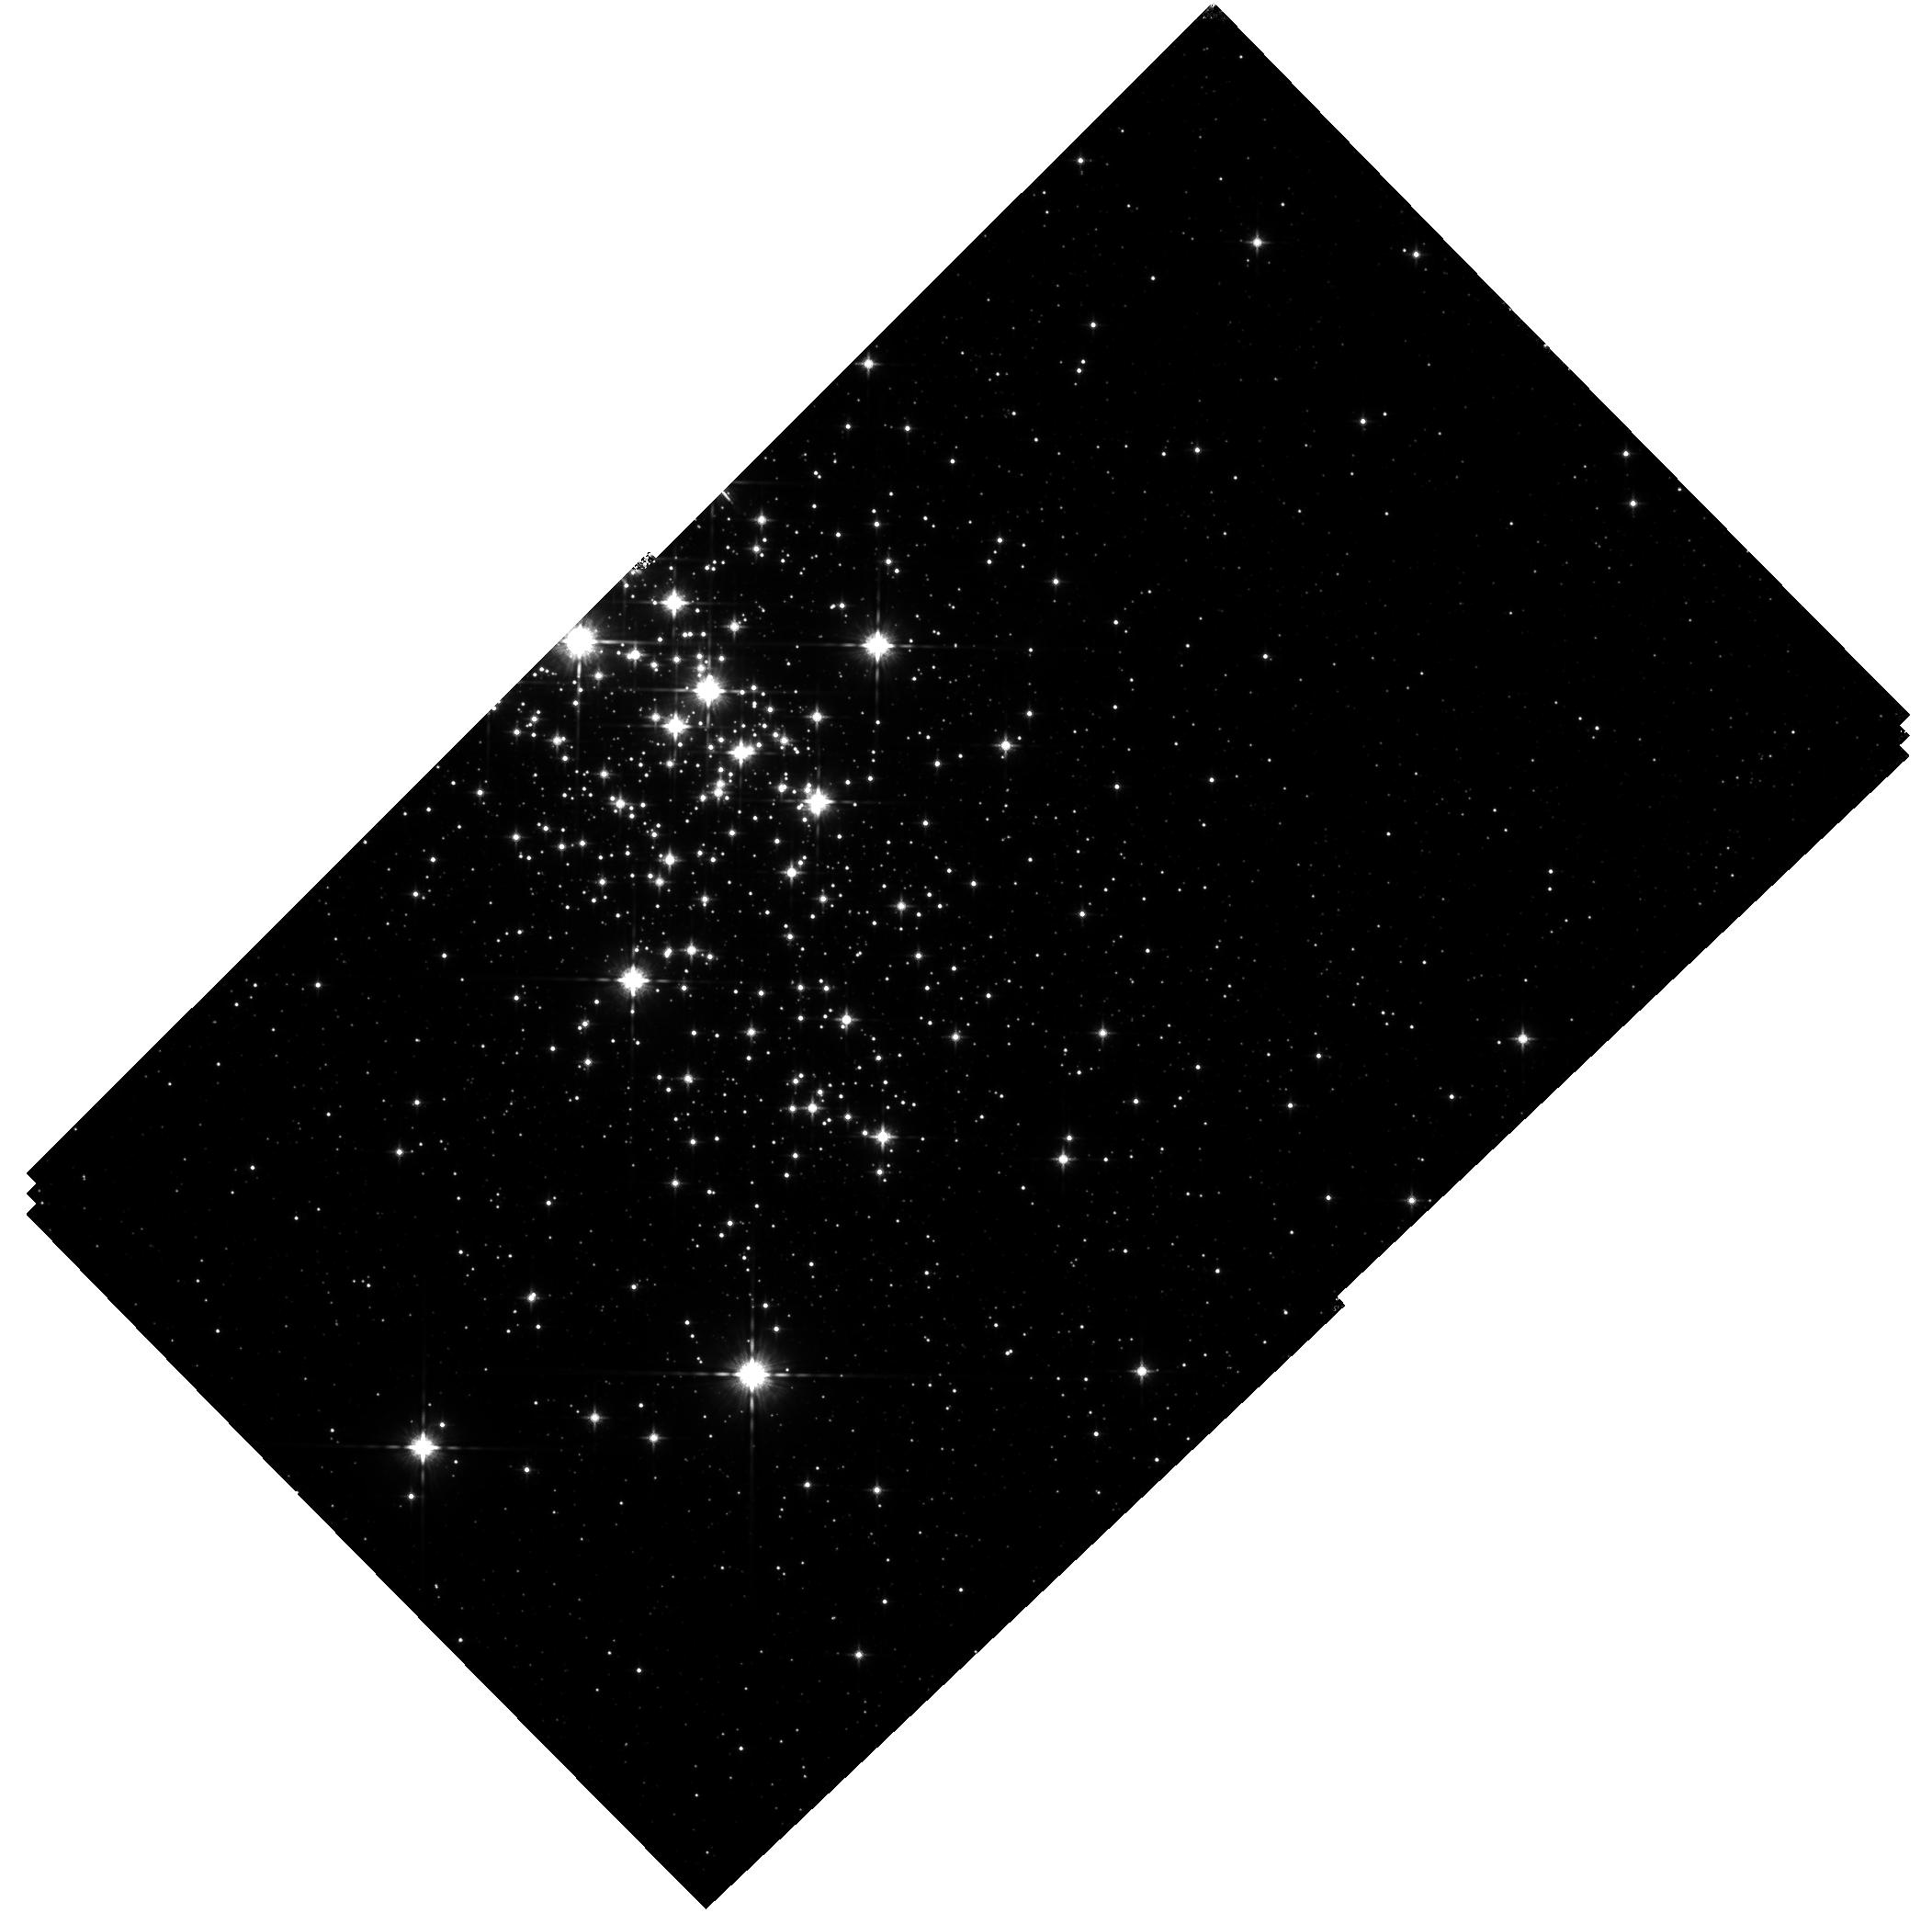
Target: CL-WESTERLUND1
Instrument: WFC3/IR
Filter: F125W
Exposure: 41 min
Observation ID: hst_11708_02_wfc3_ir_f125w_ib5w02

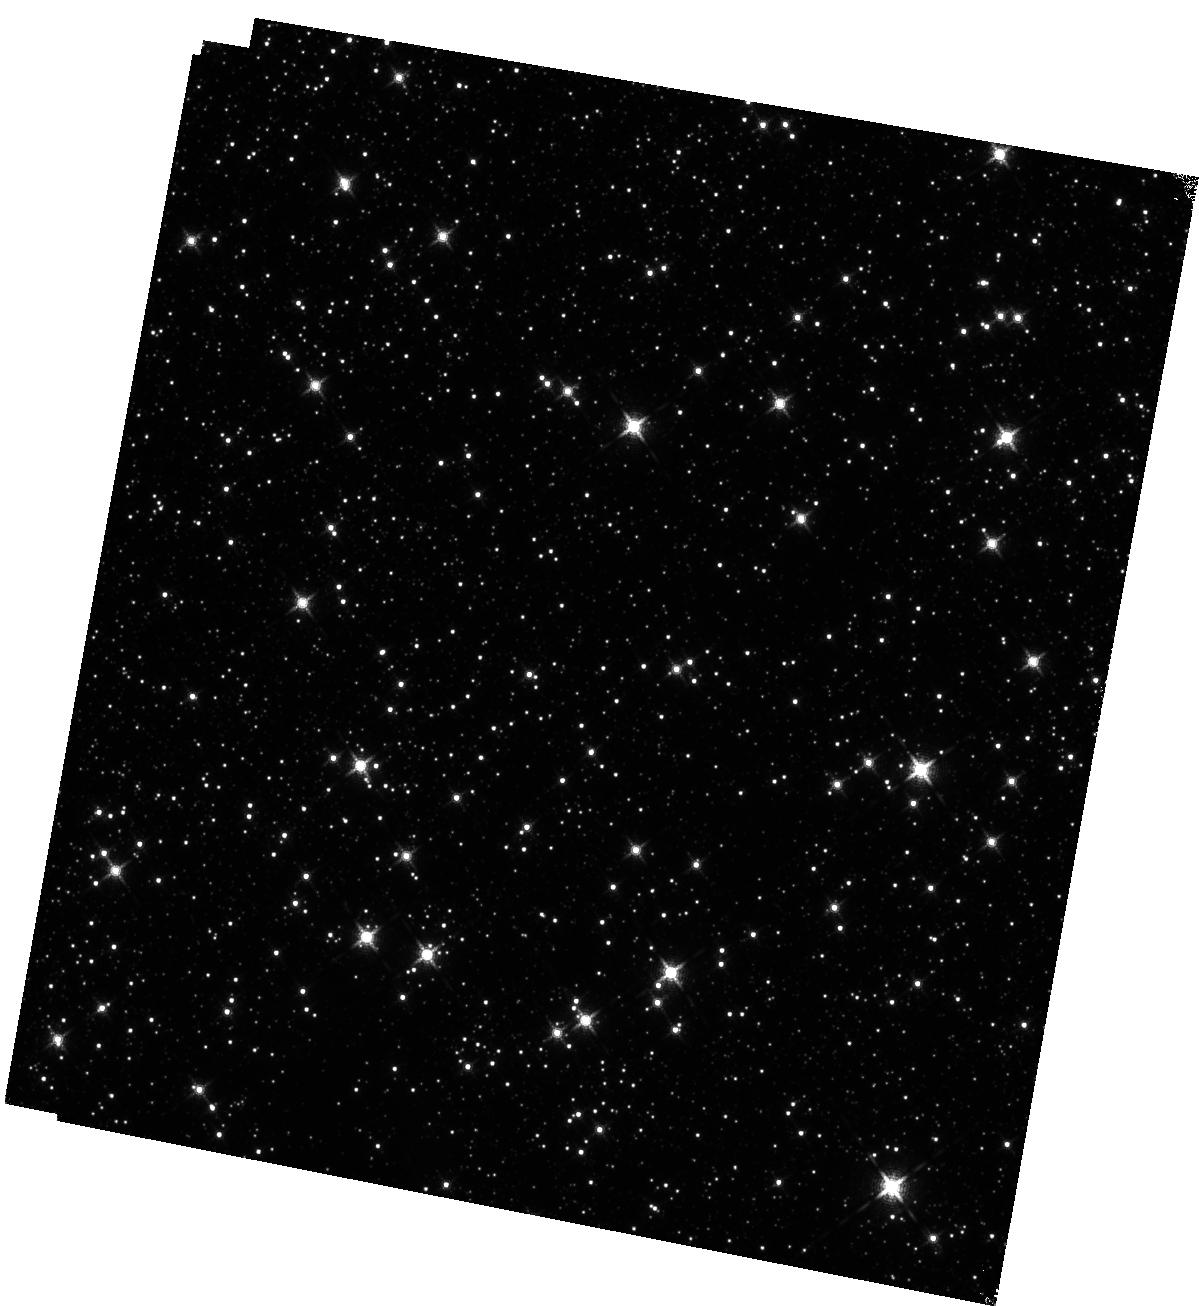
Target: WESTERLUND1-FIELD
Instrument: WFC3/IR
Filter: F139M
Exposure: 1.7 h
Observation ID: hst_11708_01_wfc3_ir_f139m_ib5w01

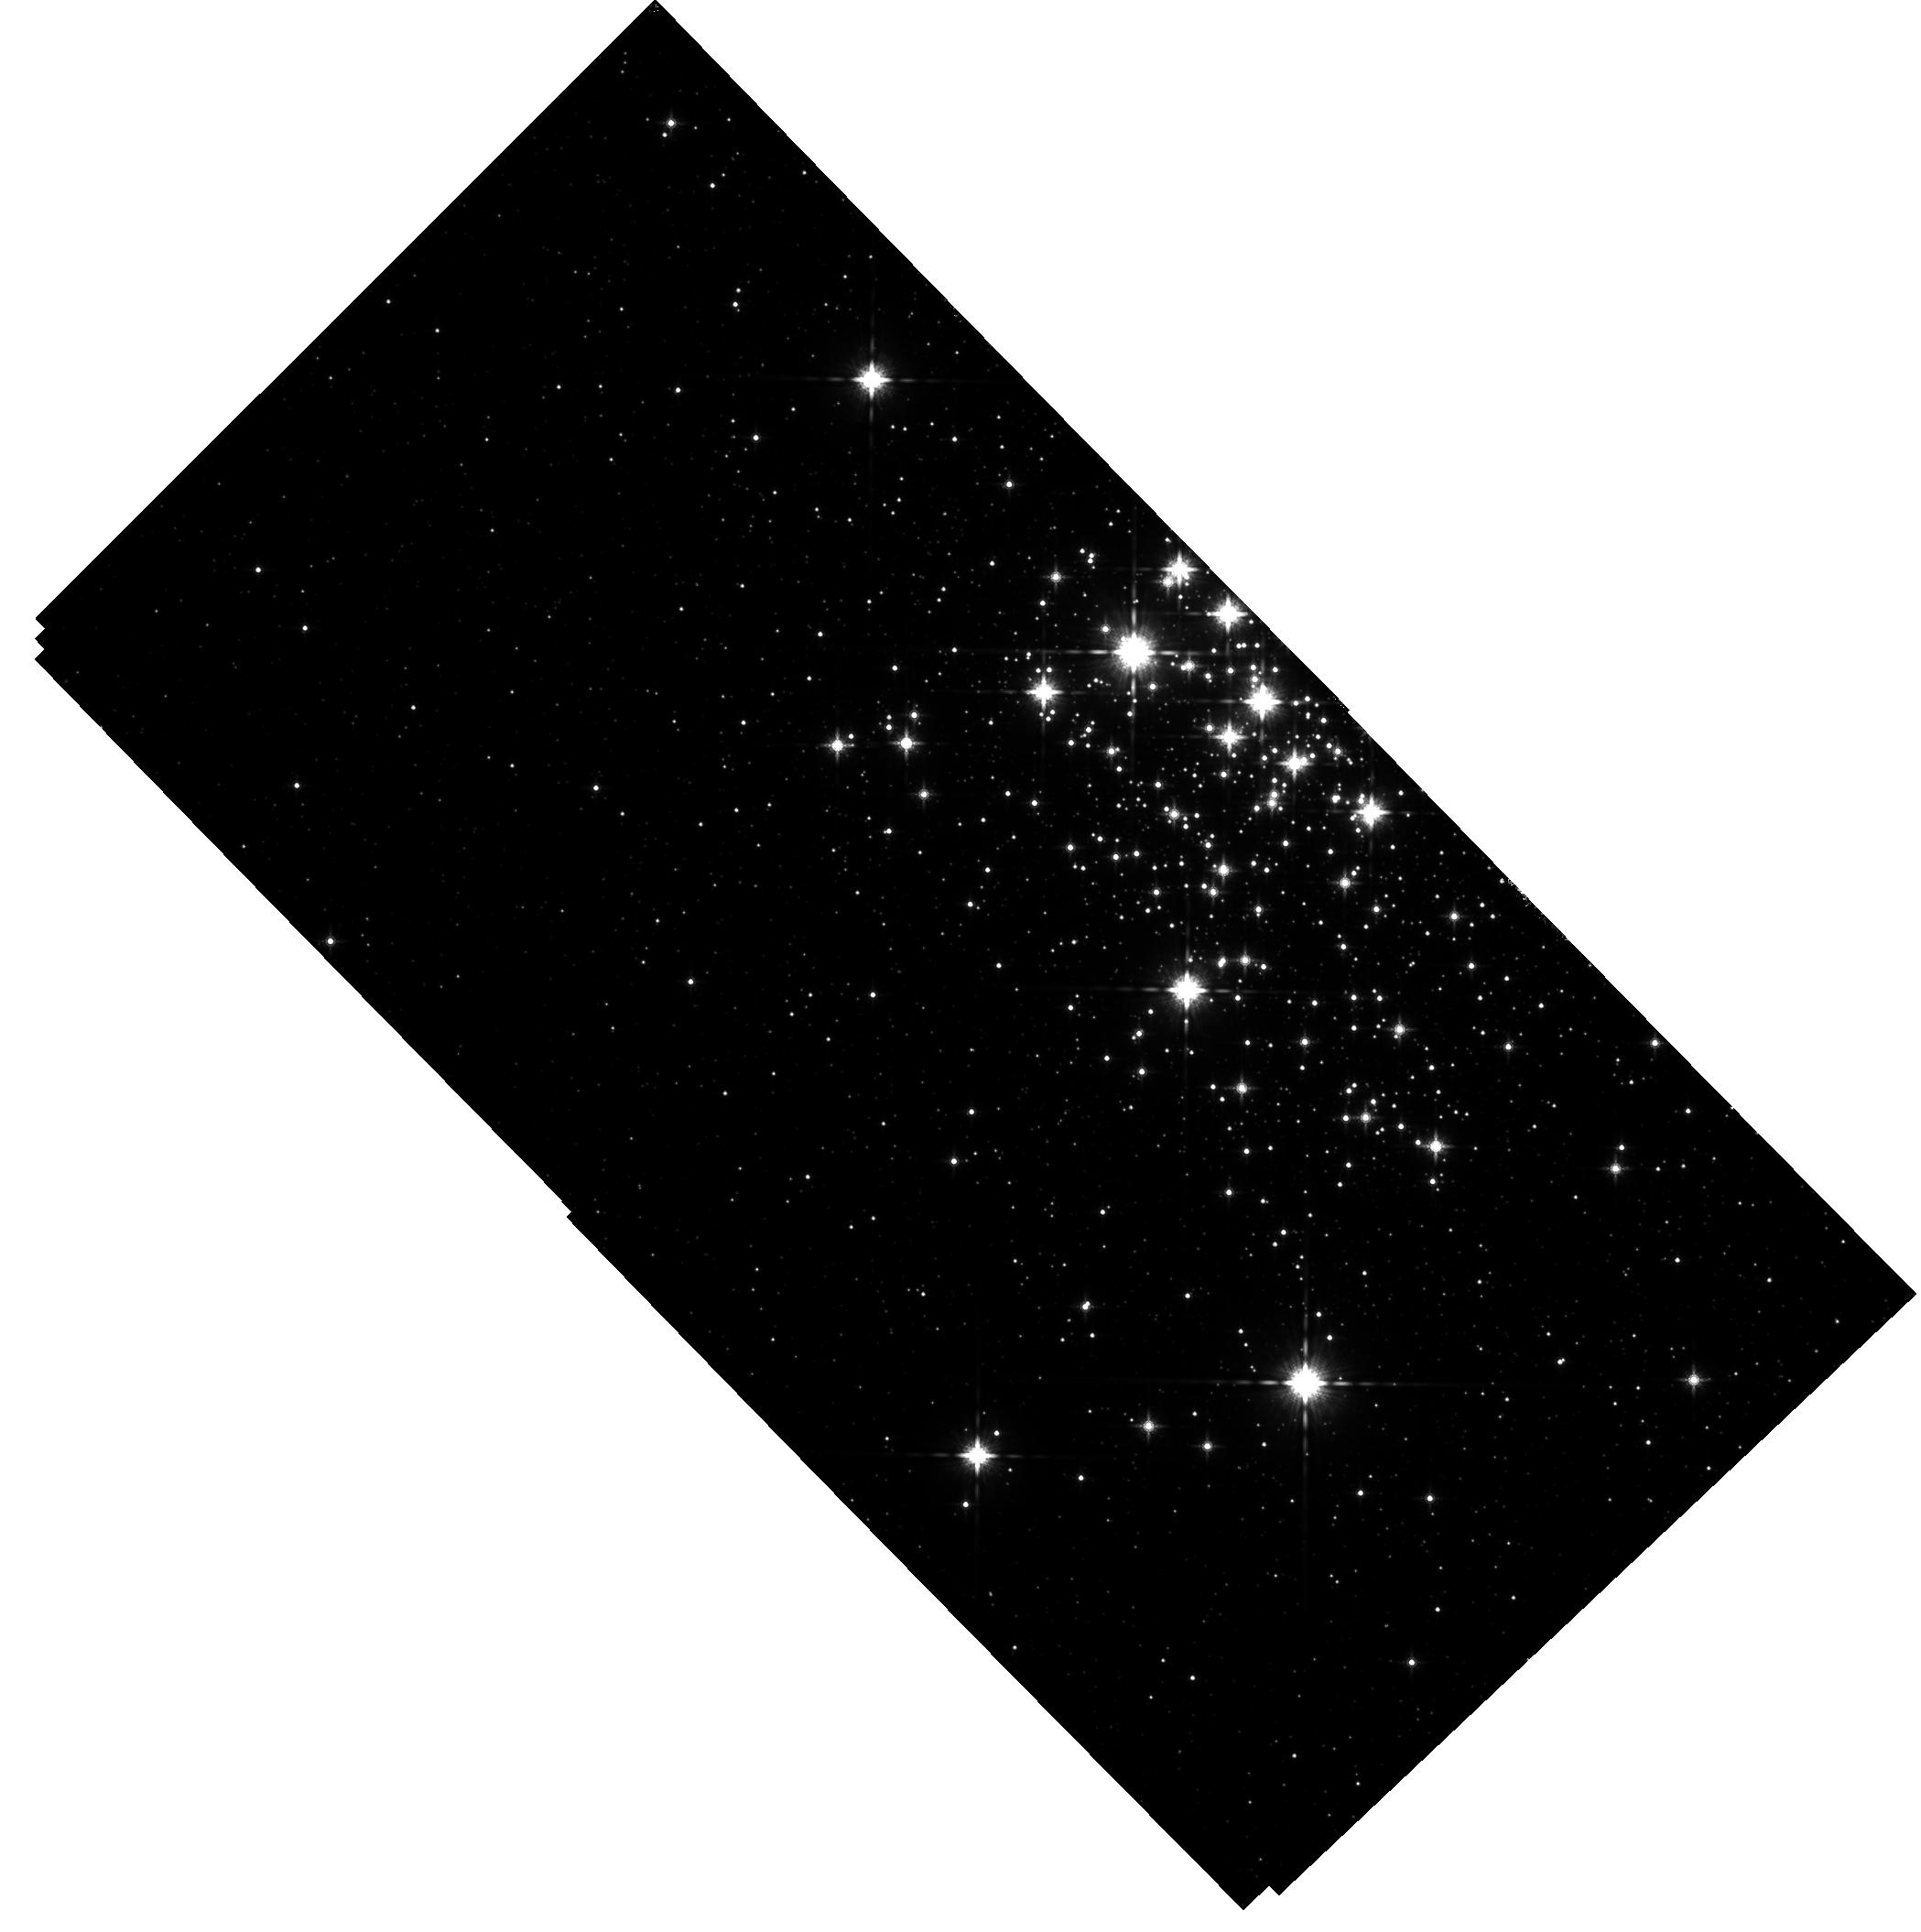
Target: CL-WESTERLUND1
Instrument: WFC3/IR
Filter: F160W
Exposure: 35 min
Observation ID: hst_11708_03_wfc3_ir_f160w_ib5w03

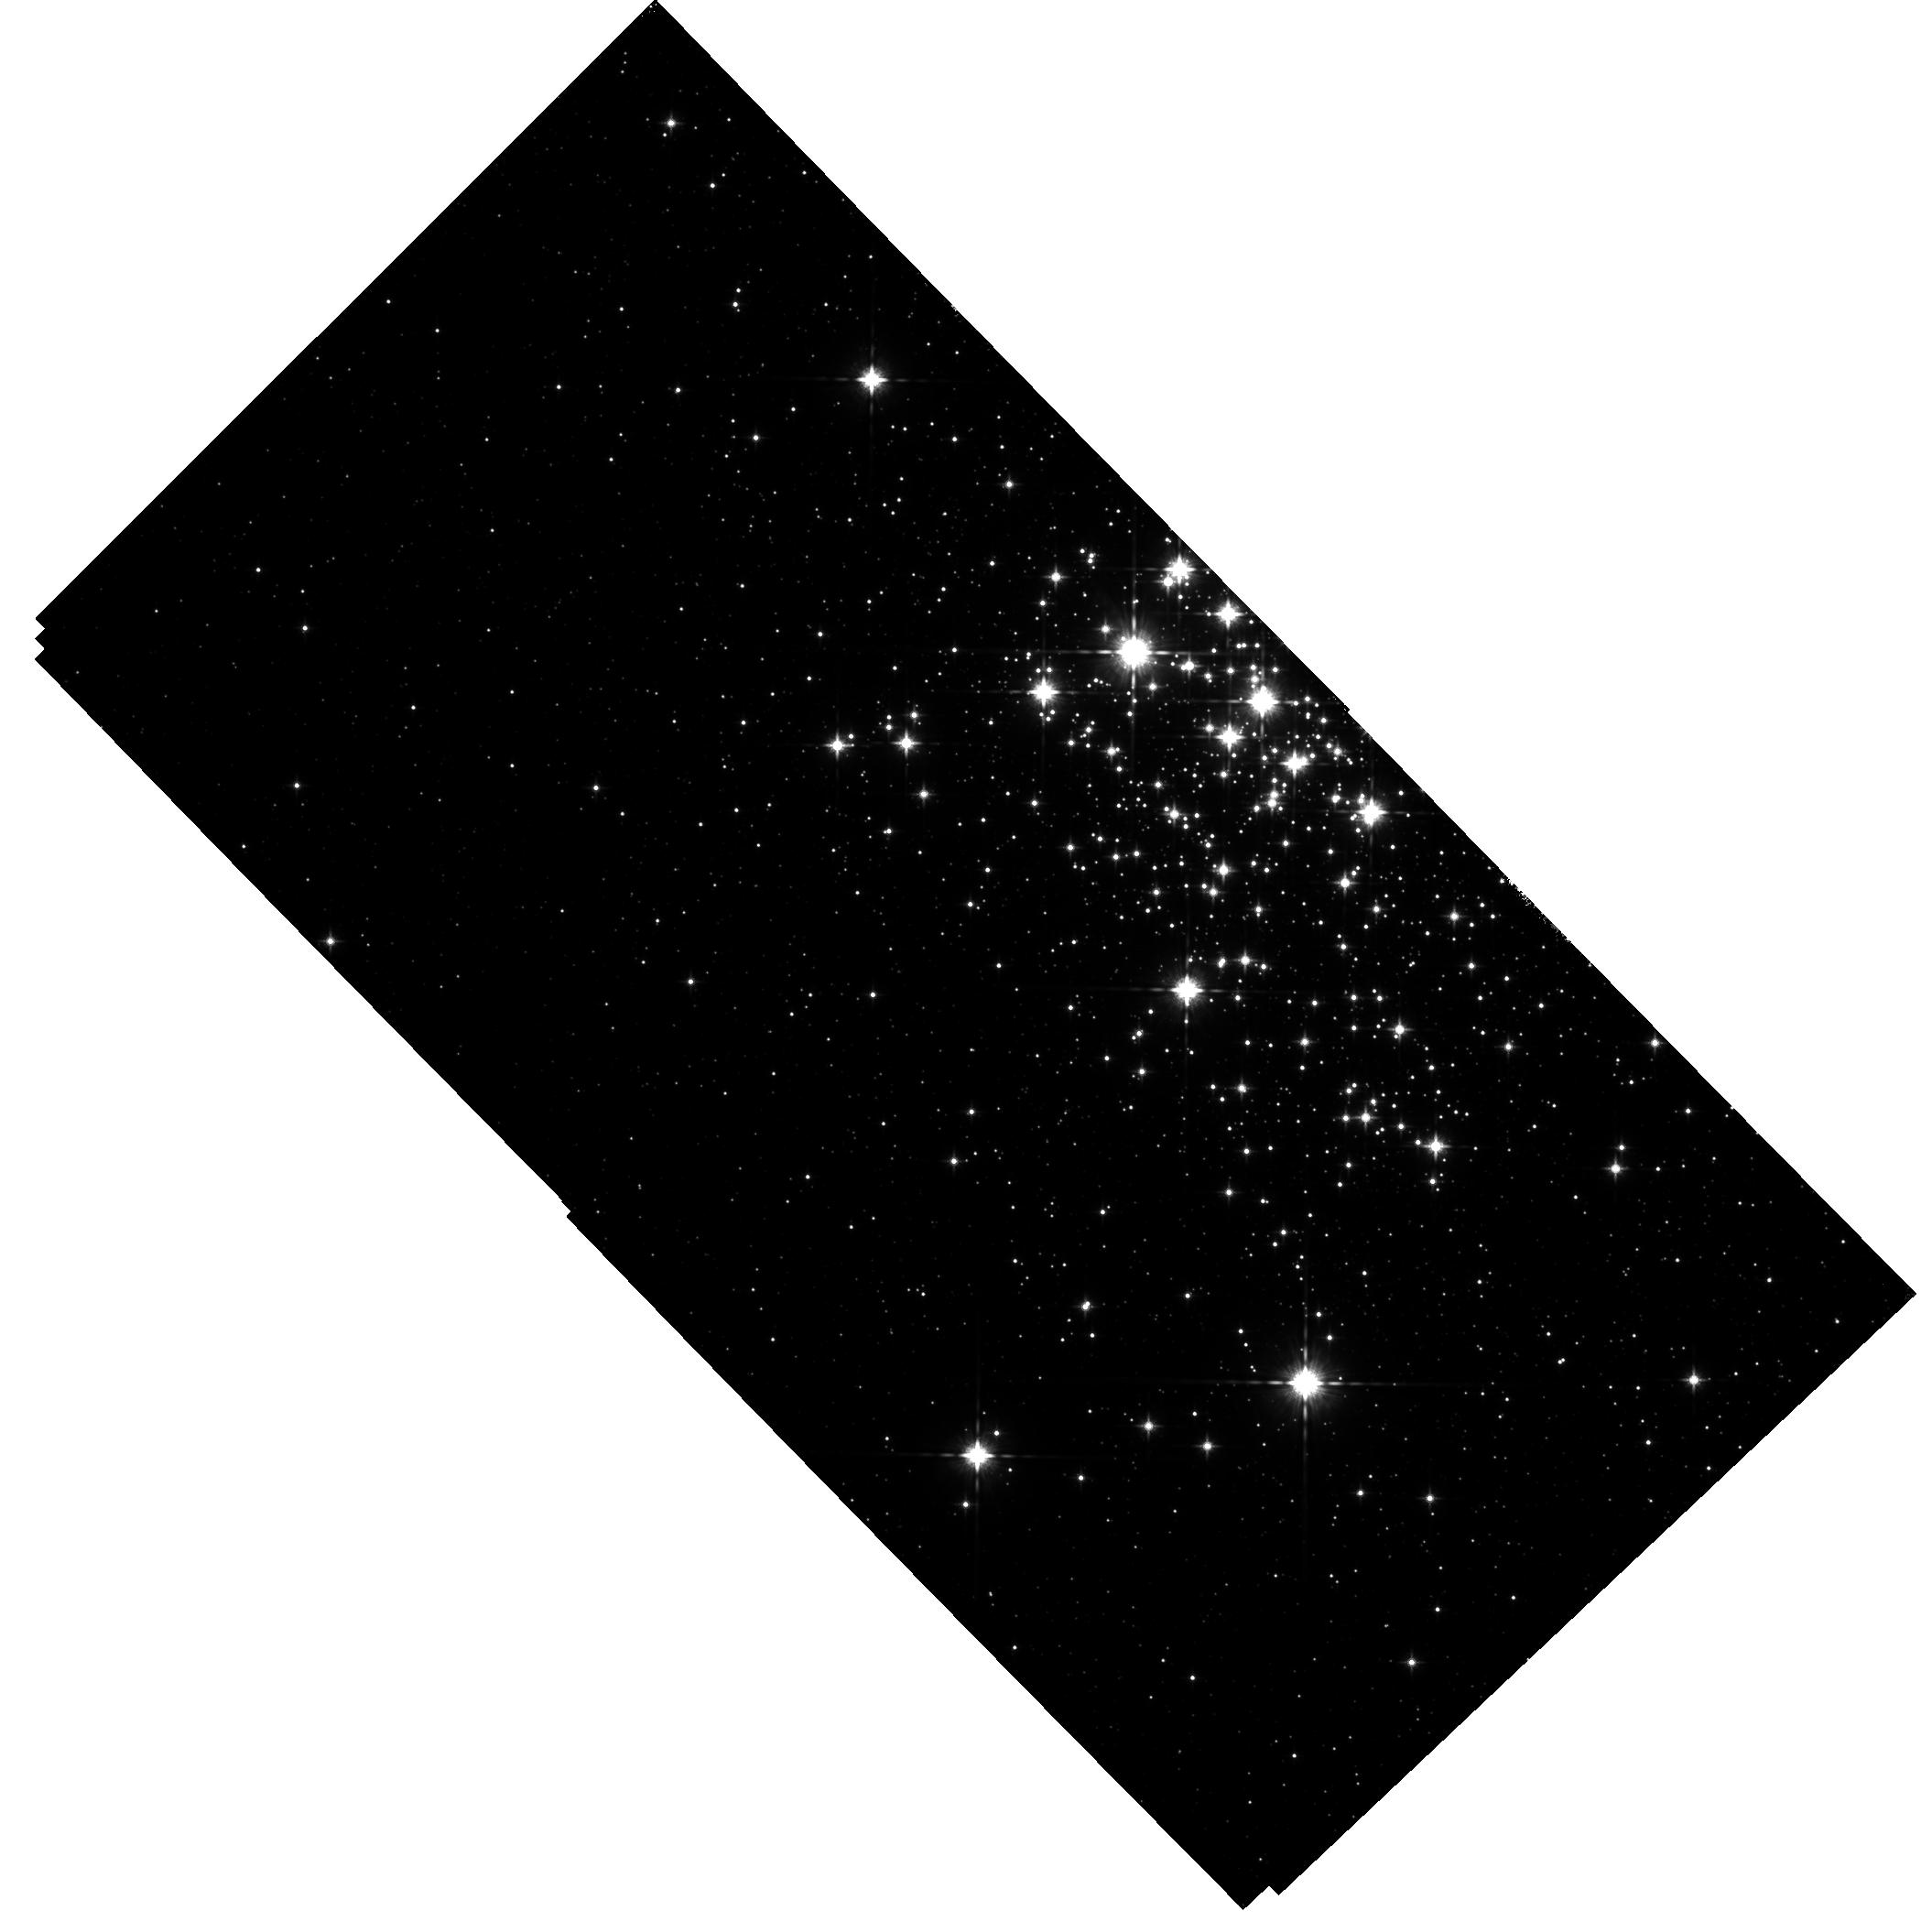
Target: CL-WESTERLUND1
Instrument: WFC3/IR
Filter: F125W
Exposure: 41 min
Observation ID: hst_11708_03_wfc3_ir_f125w_ib5w03

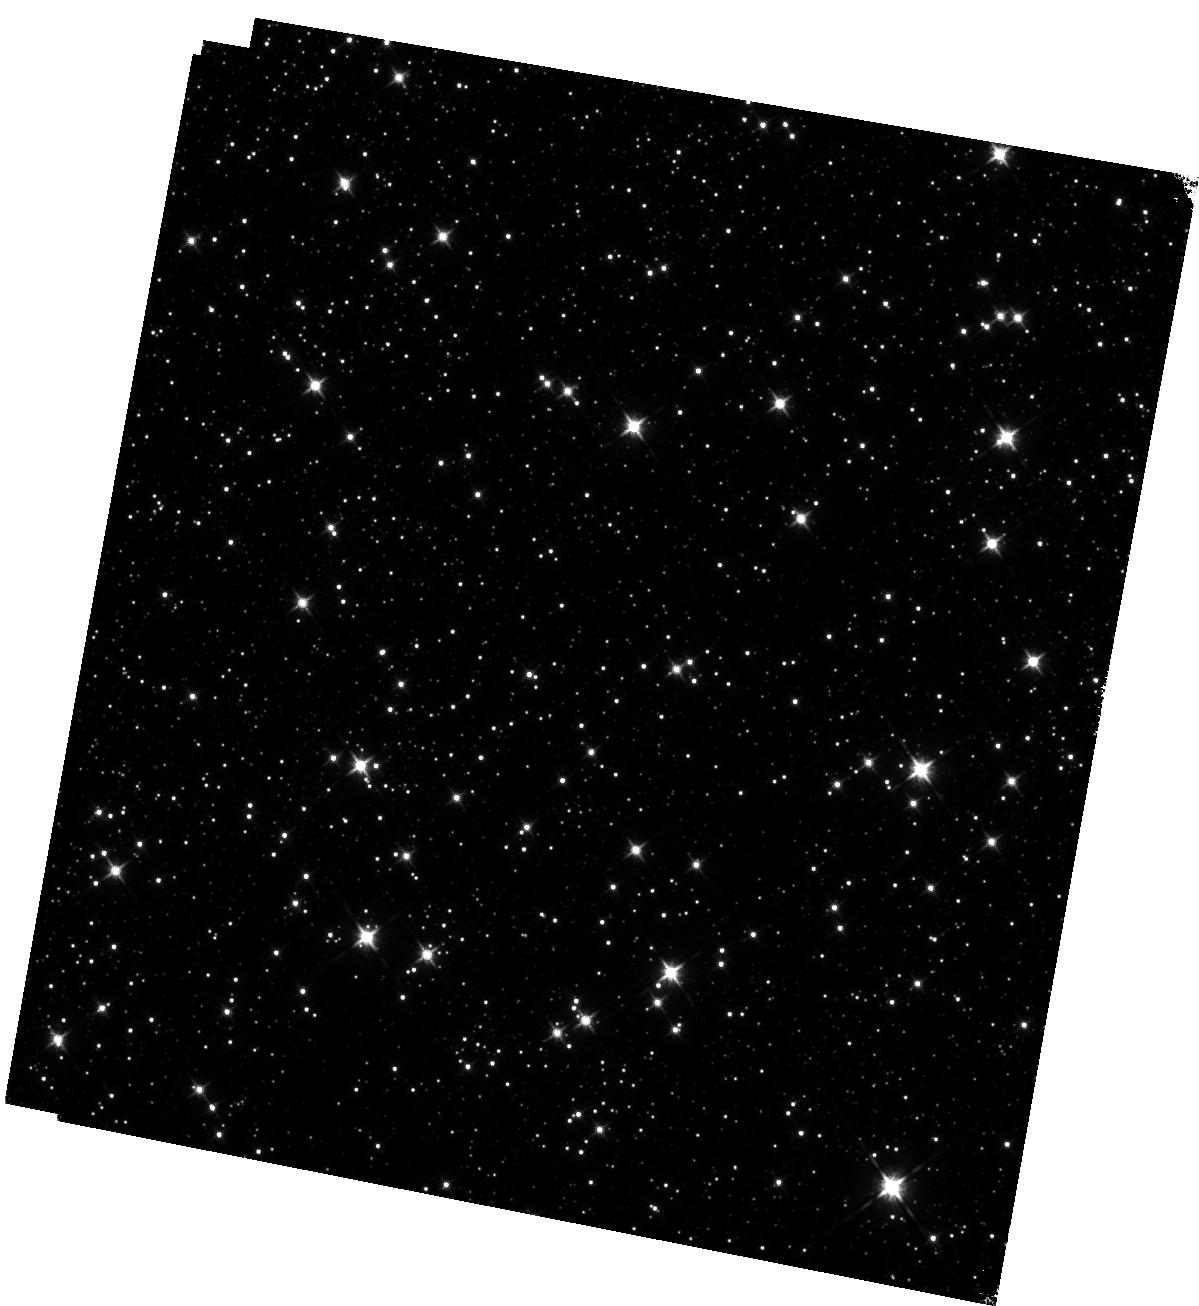
Target: WESTERLUND1-FIELD
Instrument: WFC3/IR
Filter: F125W
Exposure: 41 min
Observation ID: hst_11708_01_wfc3_ir_f125w_ib5w01

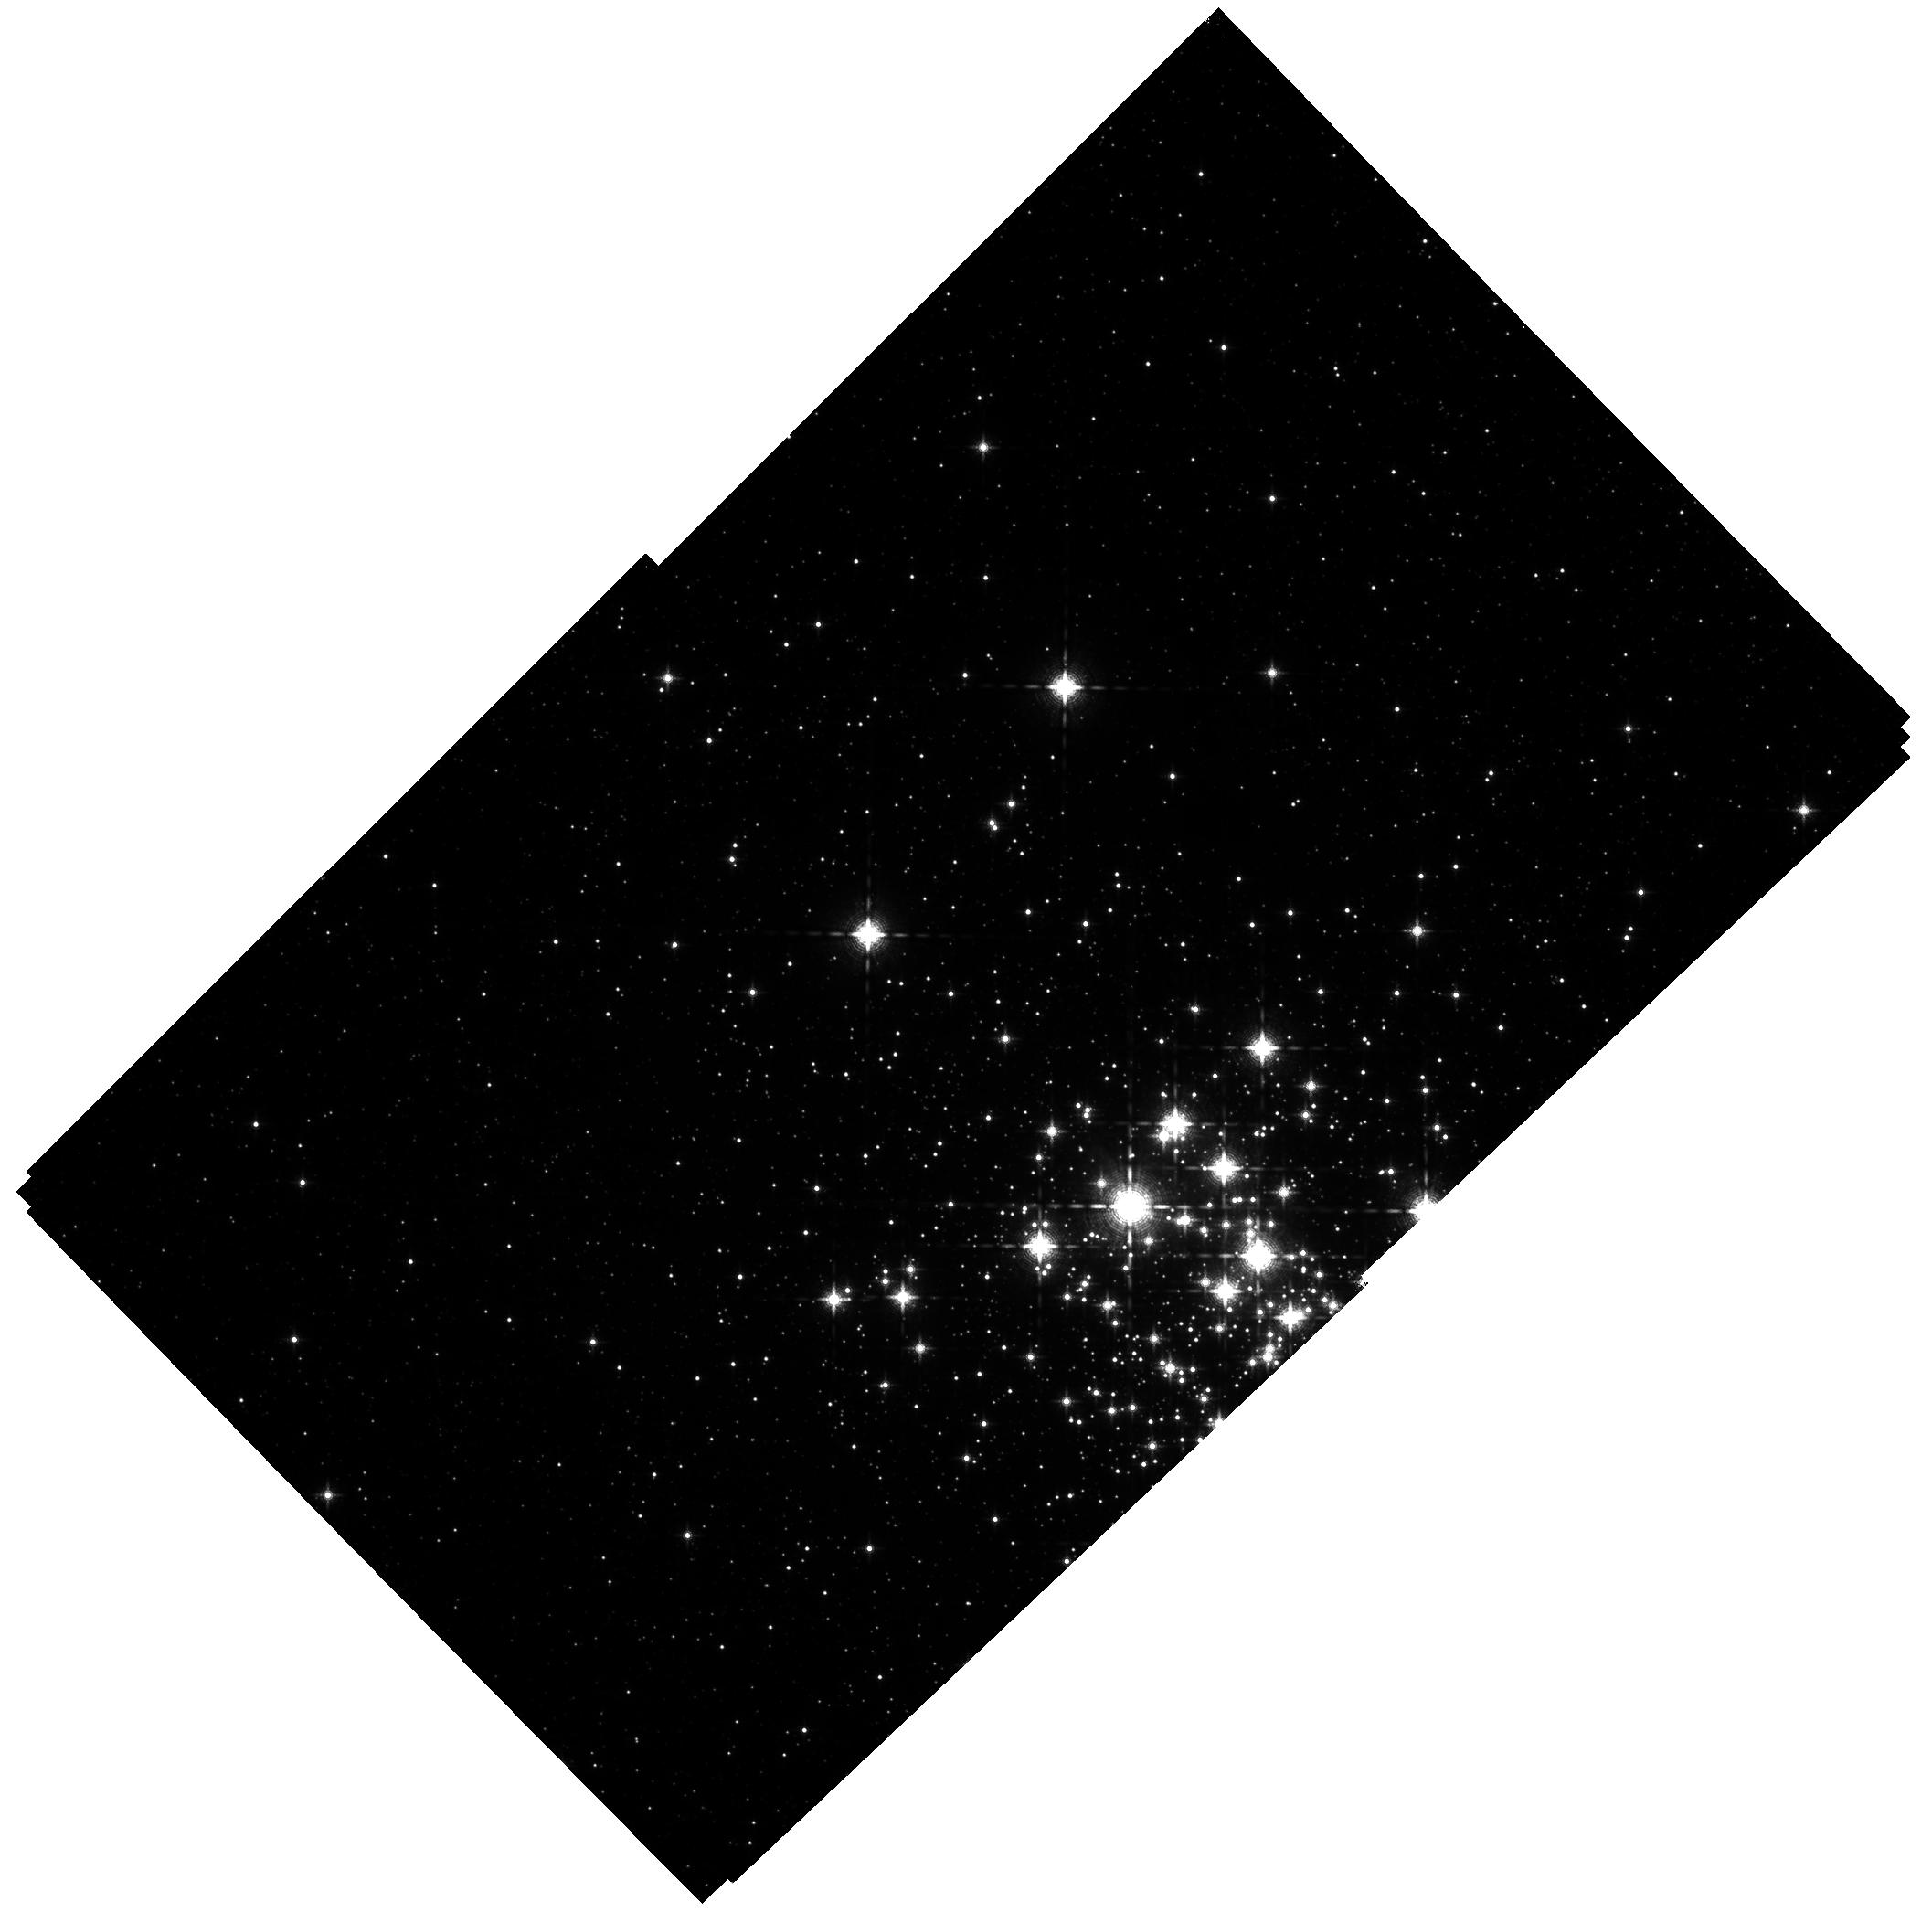
Target: CL-WESTERLUND1
Instrument: WFC3/IR
Filter: F139M
Exposure: 1.7 h
Observation ID: hst_11708_04_wfc3_ir_f139m_ib5w04

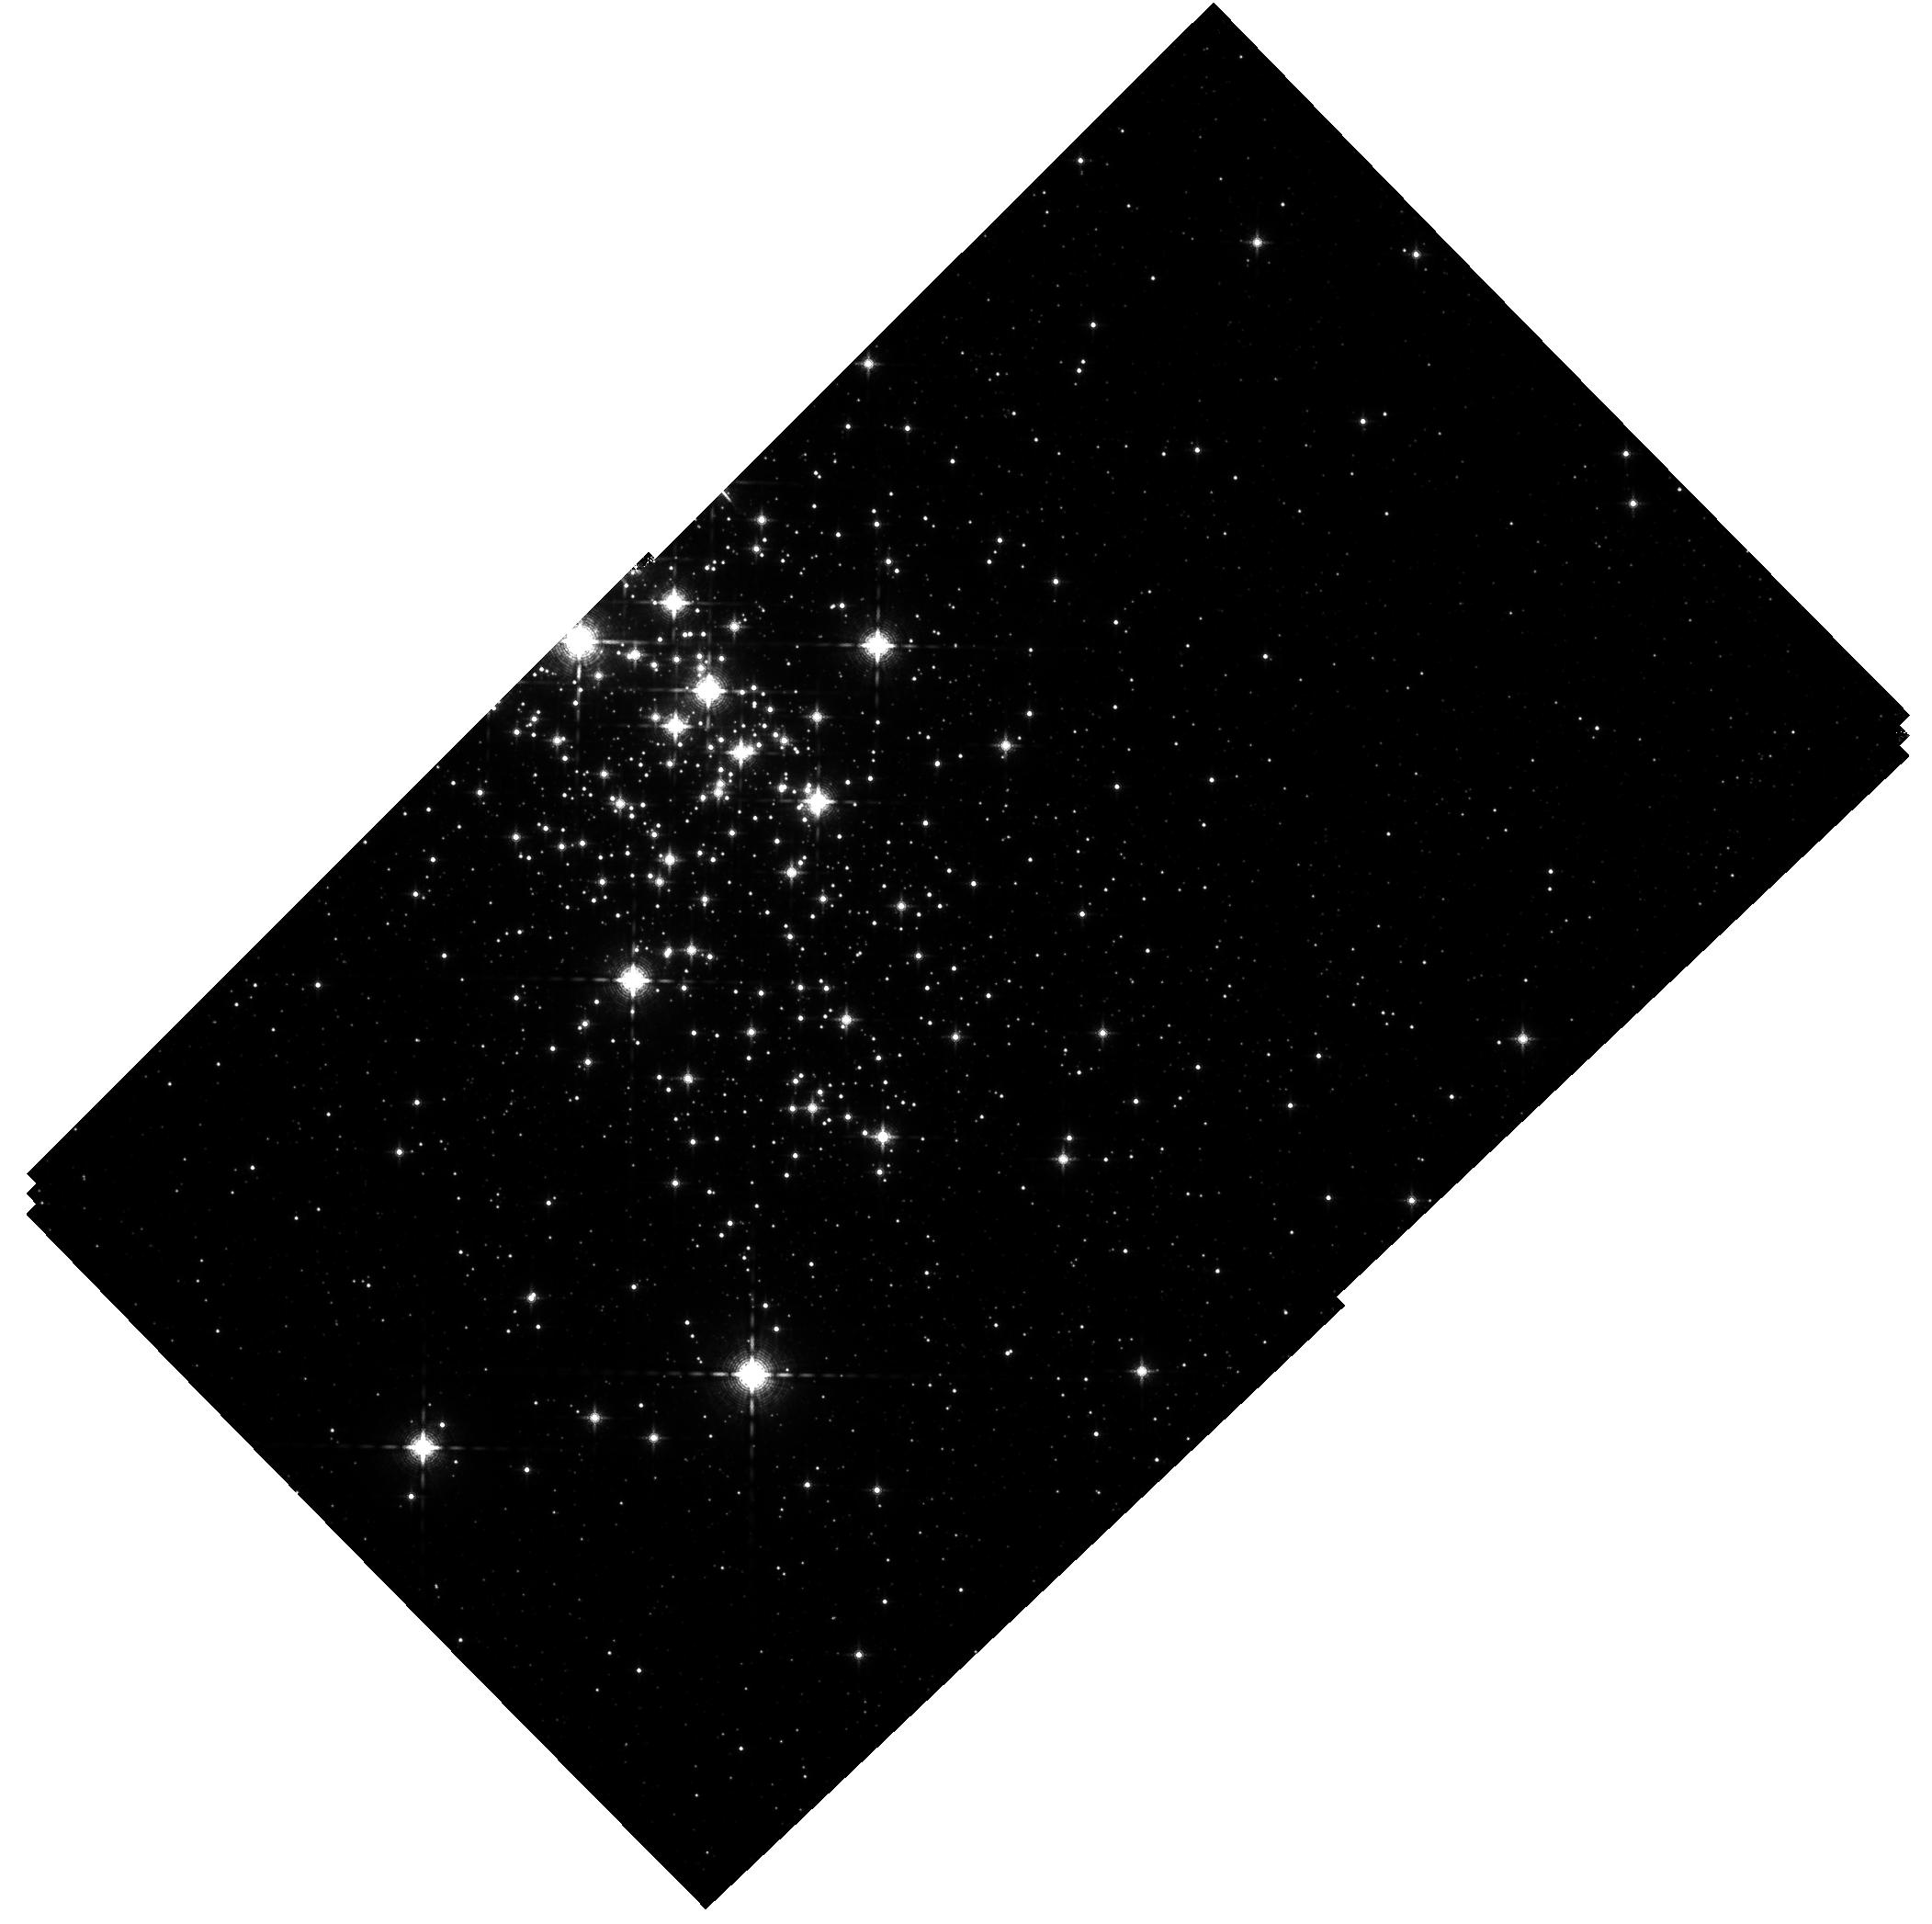
Target: CL-WESTERLUND1
Instrument: WFC3/IR
Filter: F139M
Exposure: 1.7 h
Observation ID: hst_11708_02_wfc3_ir_f139m_ib5w02

Determining the Sub-stellar IMF in the Most Massive Young Milky Way Cluster, Westerlund 1 (PI: Andersen, Morten)

Despite over 50 years of active research, a key question in galactic astronomy remains unanswered: is the initial mass function (IMF) of stars and sub-stellar objects universal, or does it depend on initial conditions? The answer has profound consequences for the evolution of galaxies as well as a predictive theory of star formation. Work to date suggests that certain environments (high densities, e.g. Elmegreen 2004; low metallicity, e.g. Larson 2005) should produce a top-heavy IMF, and there are hints from unresolved star-bursts that this might be the case. Yet, there is no clear evidence for an IMF that differs from that characterizing the Galactic field stars in a resolved stellar population down to one solar mass. Westerlund 1 is the most massive young star cluster known in the Milky Way. With an estimated mass of 5x10^4 Msun, an age of 3-5 Myr, and located at a distance of 3-4 kpc, it presents a unique opportunity to test whether the IMF in such a cluster deviates from the norm well down into the brown dwarf regime. We propose WFC3 near-IR imaging to probe the IMF down to 40 Jupiter masses. The data will enable use to: 1) provide a stringent test of the universality of the IMF under conditions approximating those of star-bursts; 2) search for primordial or dynamic mass segregation in the clusters; and 3) assess whether the cluster is likely to remain bound (as a massive open cluster) or disperse into the field. We will obtain images in the F125W, F160W, and F139M filters. The F139M filter covers a strong water absorption feature and the color F125W/F139M is a powerful temperature diagnostic in the range 2800-4000 K. This information will enable us to: a) confirm membership for low mass stars suspected on the basis of their position in the color-magnitude diagram; b) place the members in the HR diagram; and c) estimate the masses and ages of cluster members for low-mass stars and sub-stellar objects. This new capability offered with the WFC3 (through a novel combination of filter complement, high spatial resolution, and large field of view) will enable us to make a fundamental test of whether the IMF is universal on a unique resolved stellar population, as well as assess the clusters structure, dynamics, and ultimate fate.